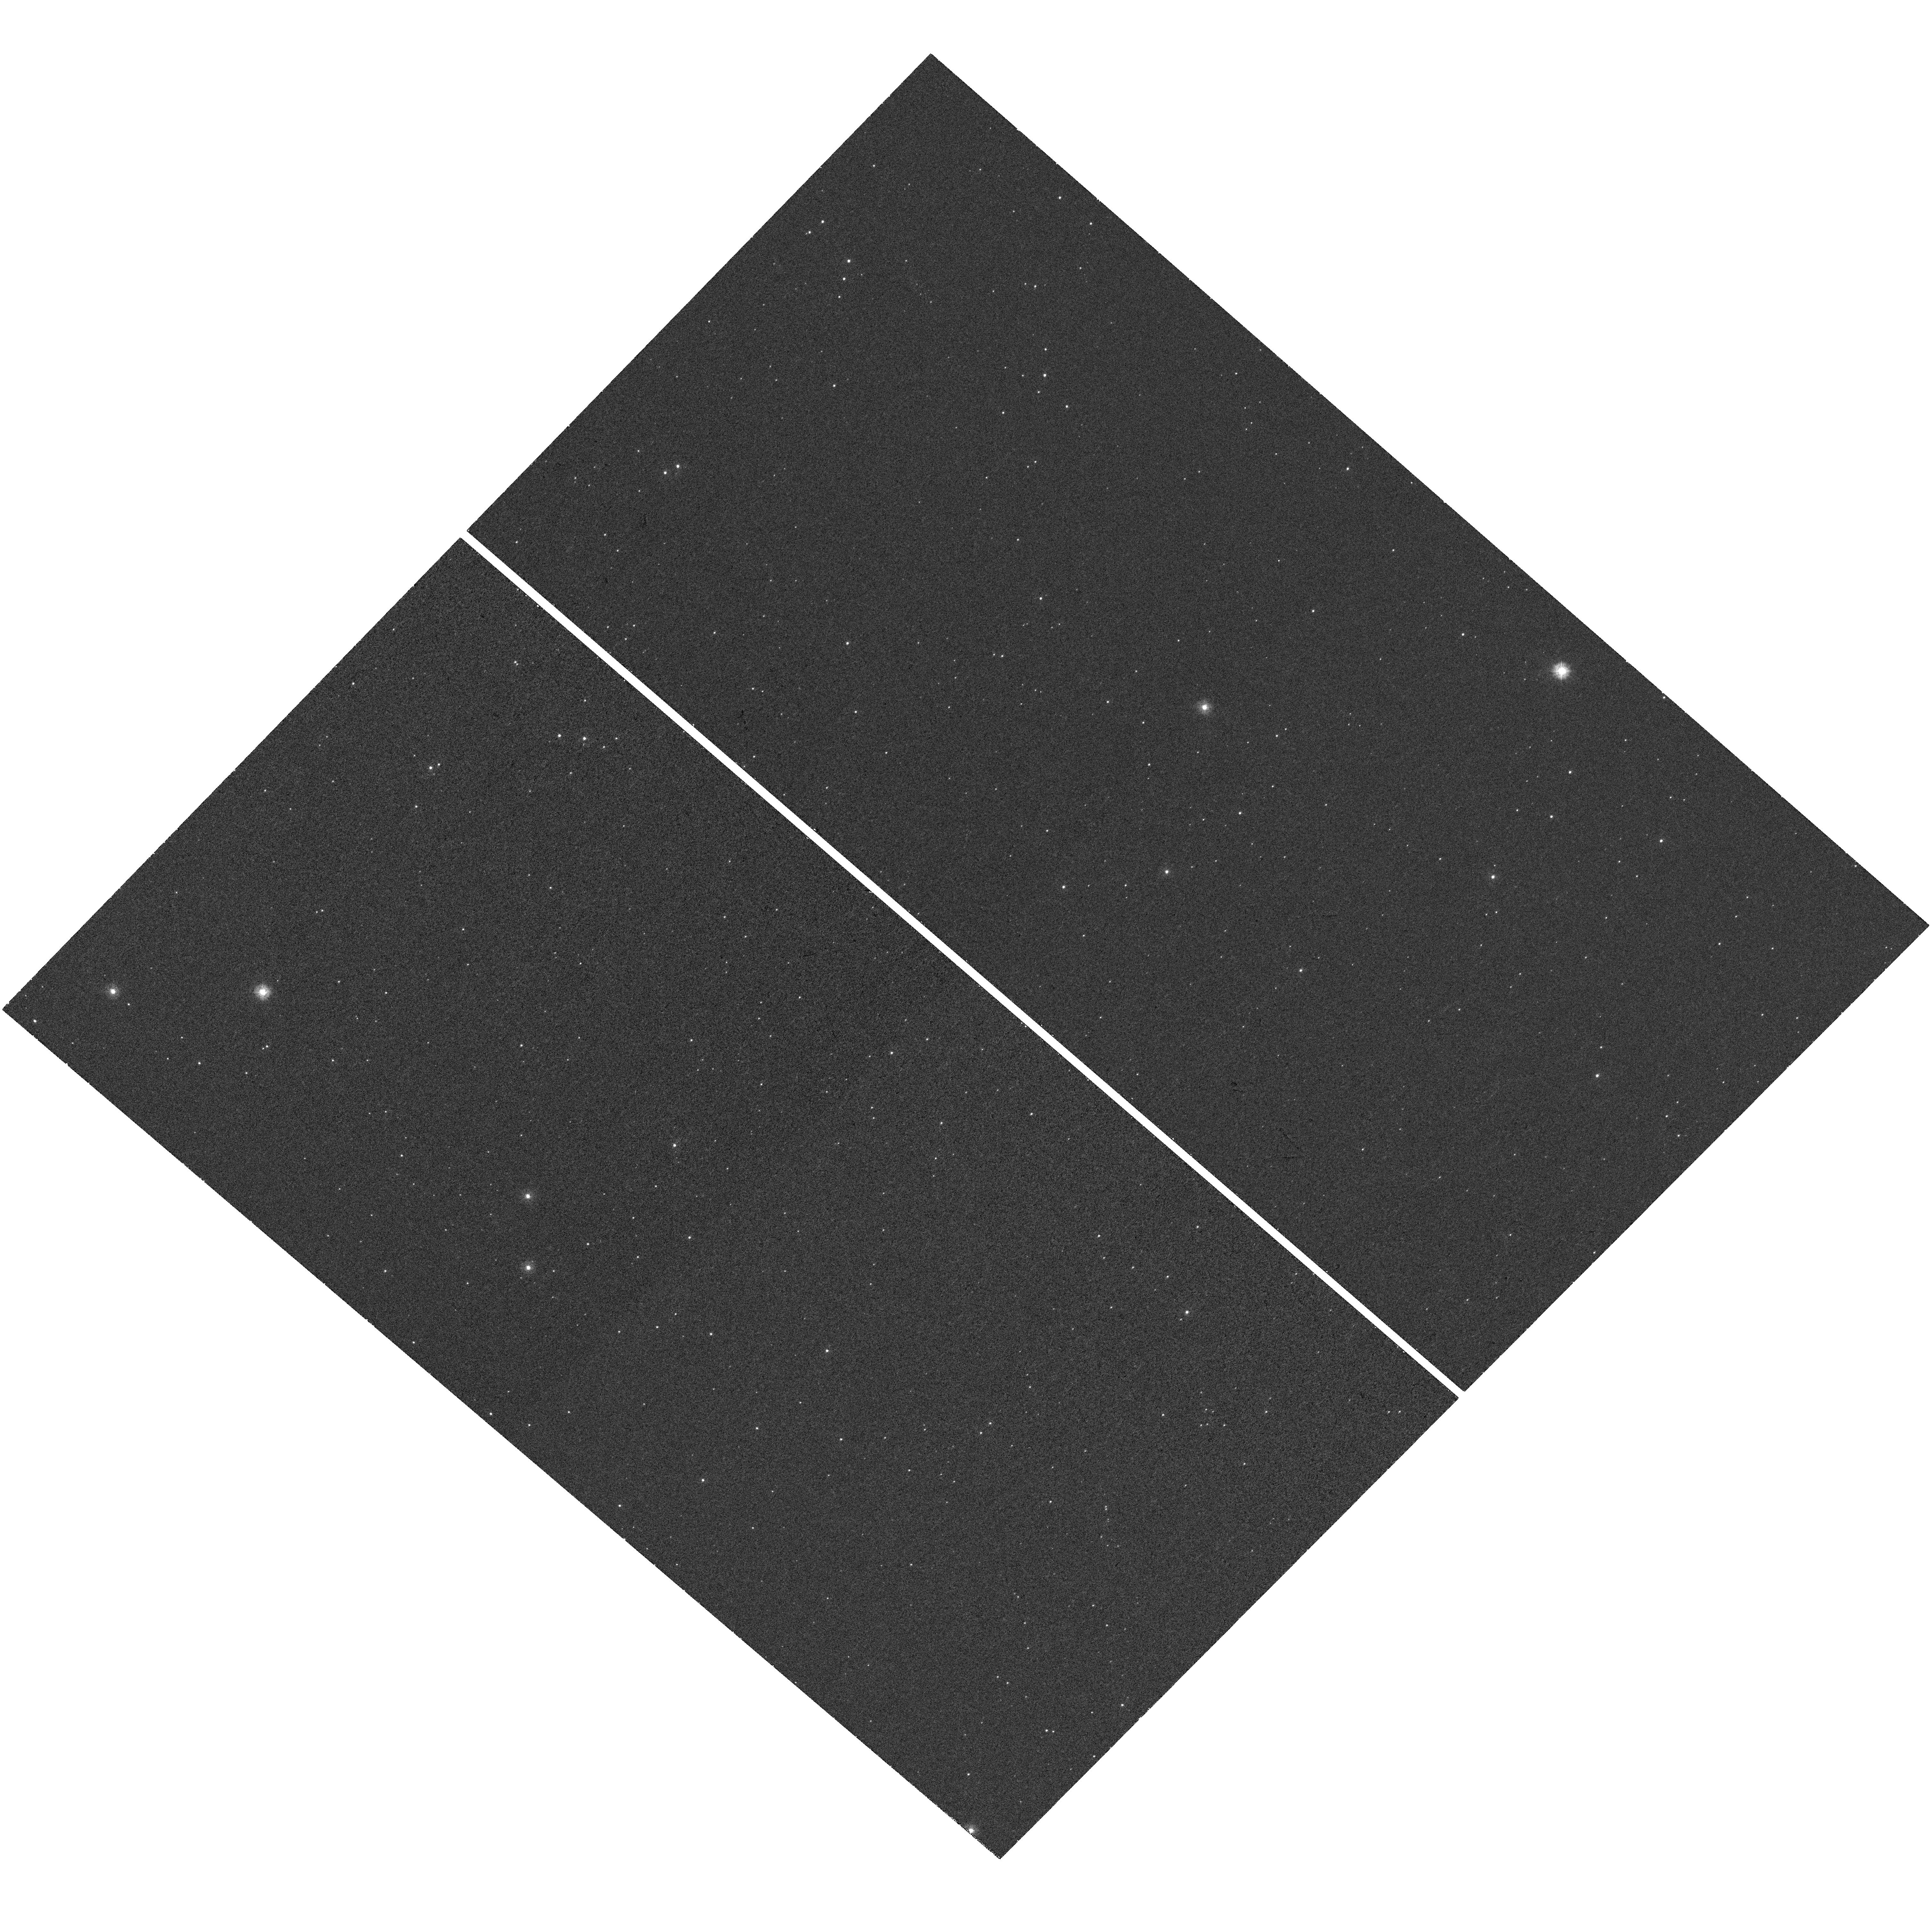
Target: SAXJ1808.4-3658. Instrument: WFC3/UVIS. Filter: F225W. Exposure: 42 min. Observation ID: hst_14724_02_wfc3_uvis_f225w_id6r02

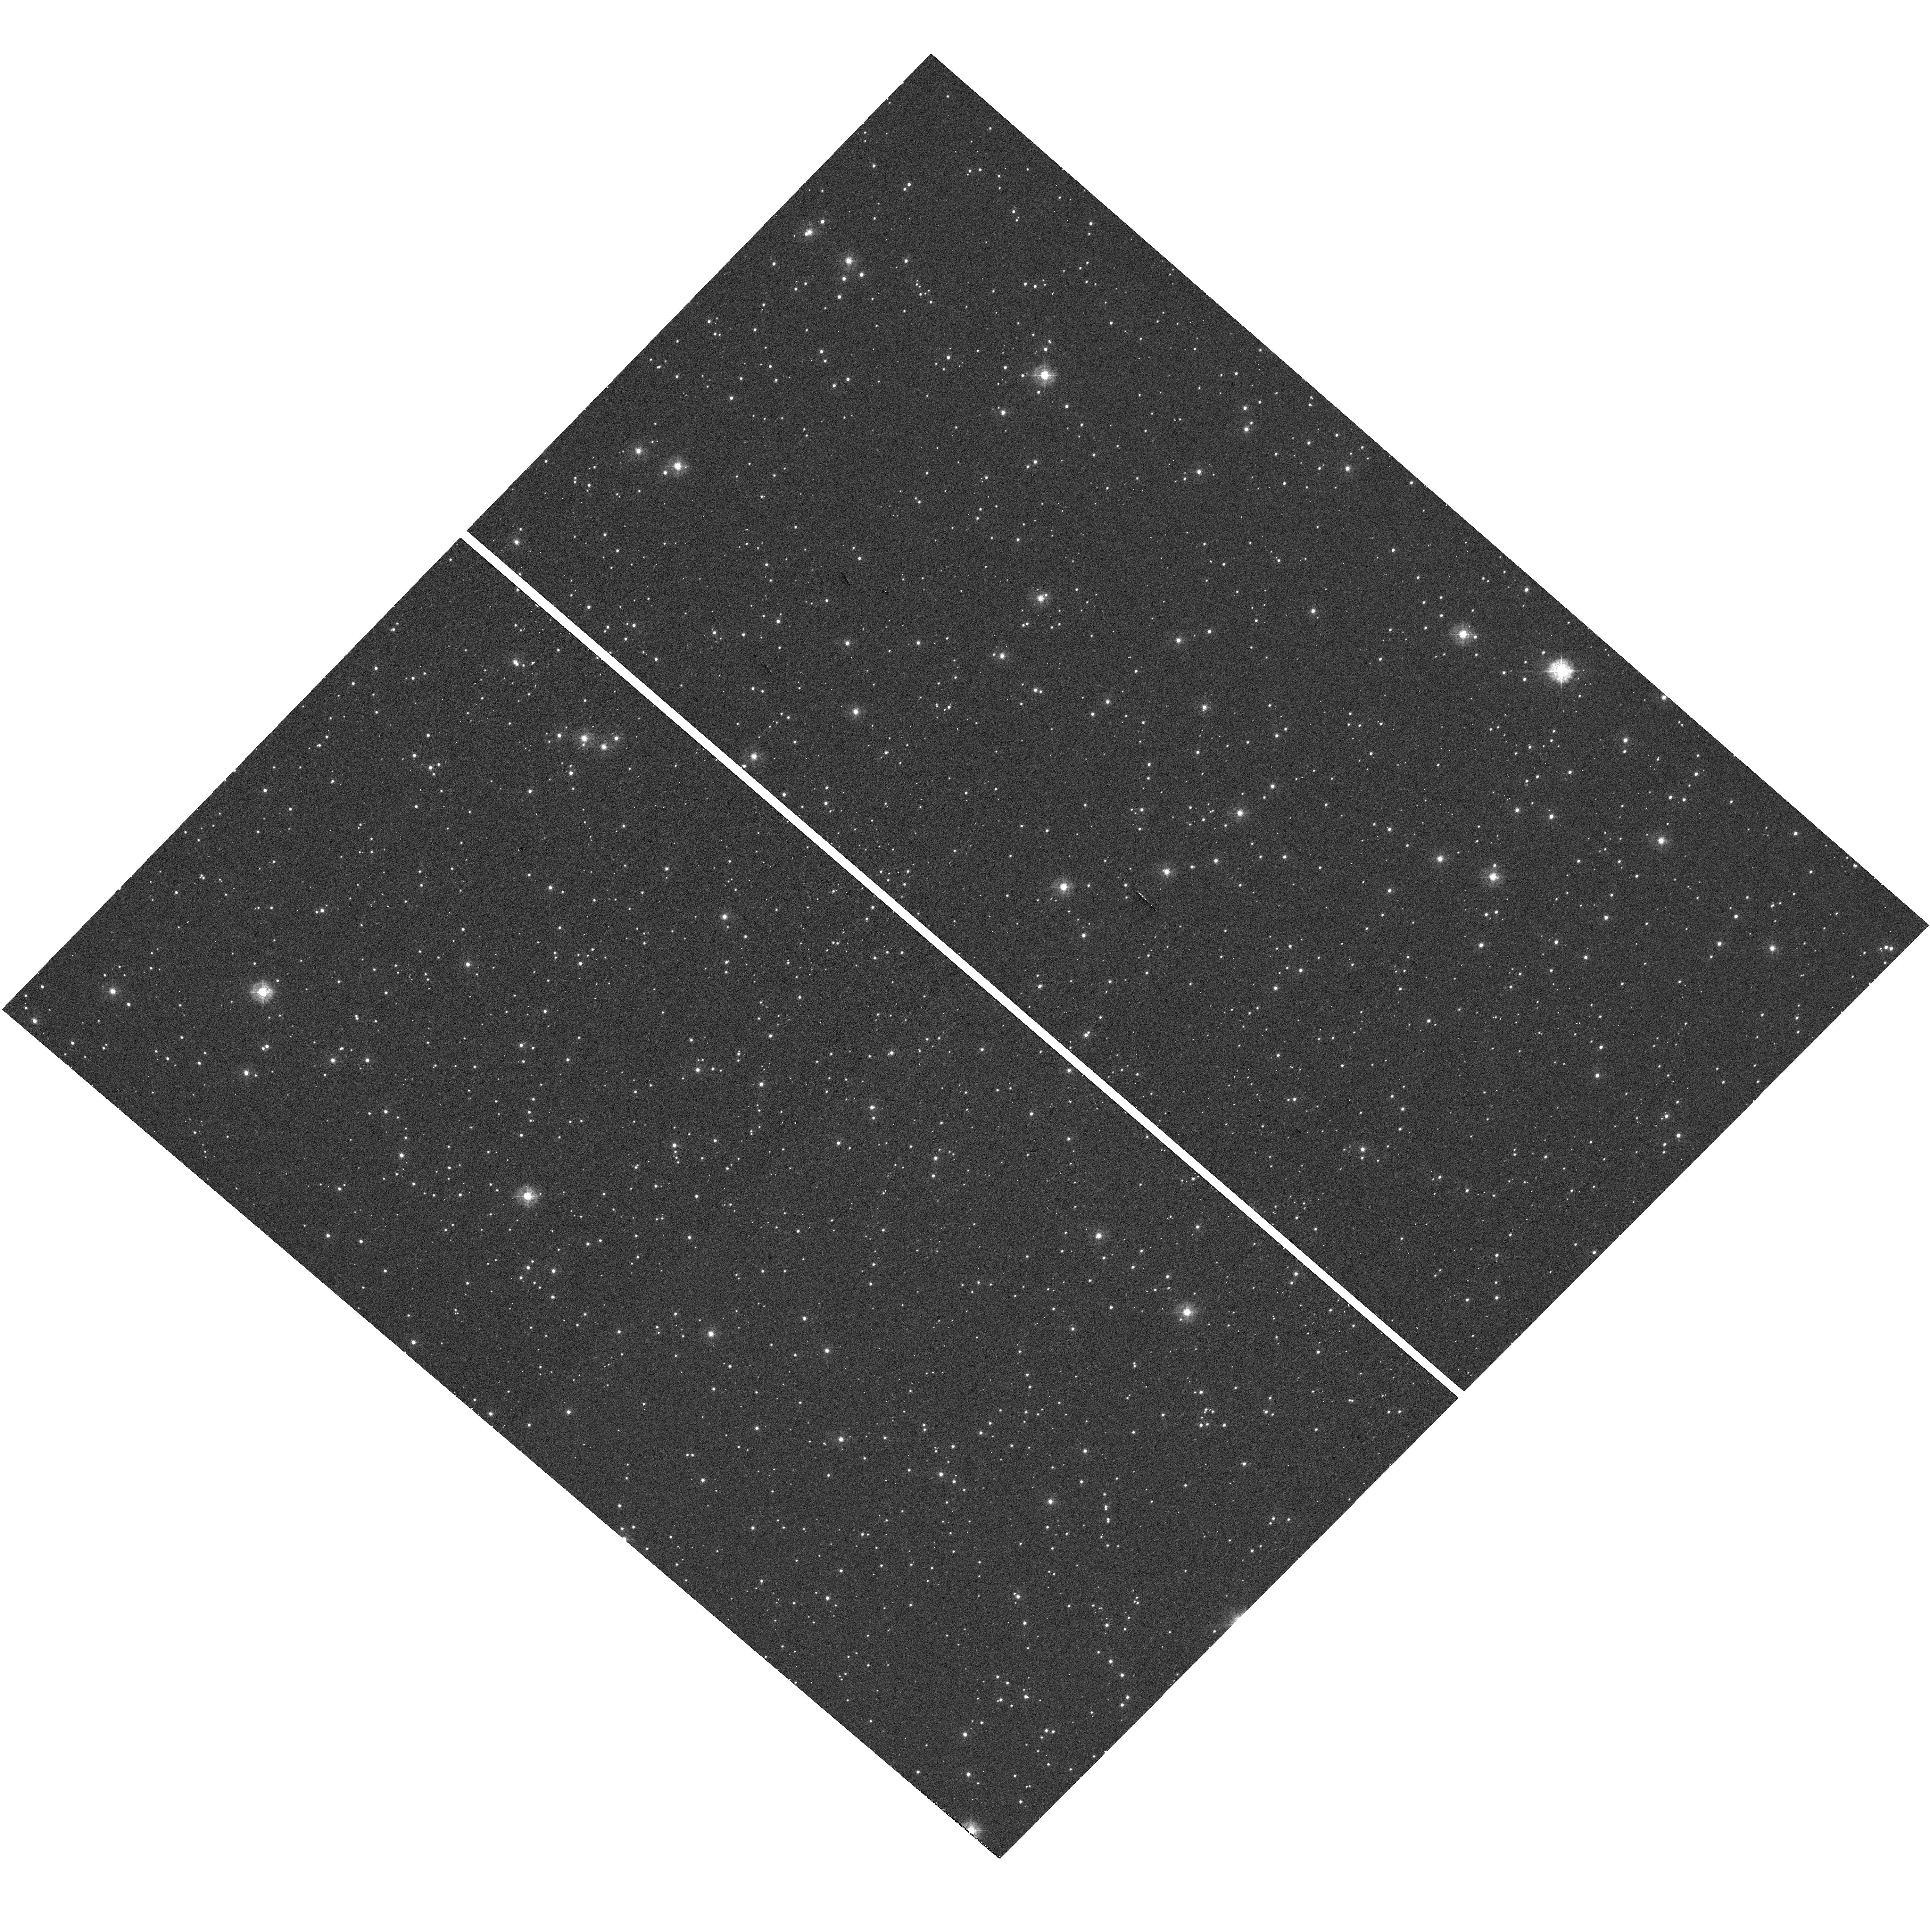
Target: SAXJ1808.4-3658. Instrument: WFC3/UVIS. Filter: F336W. Exposure: 12 min. Observation ID: hst_14724_02_wfc3_uvis_f336w_id6r02

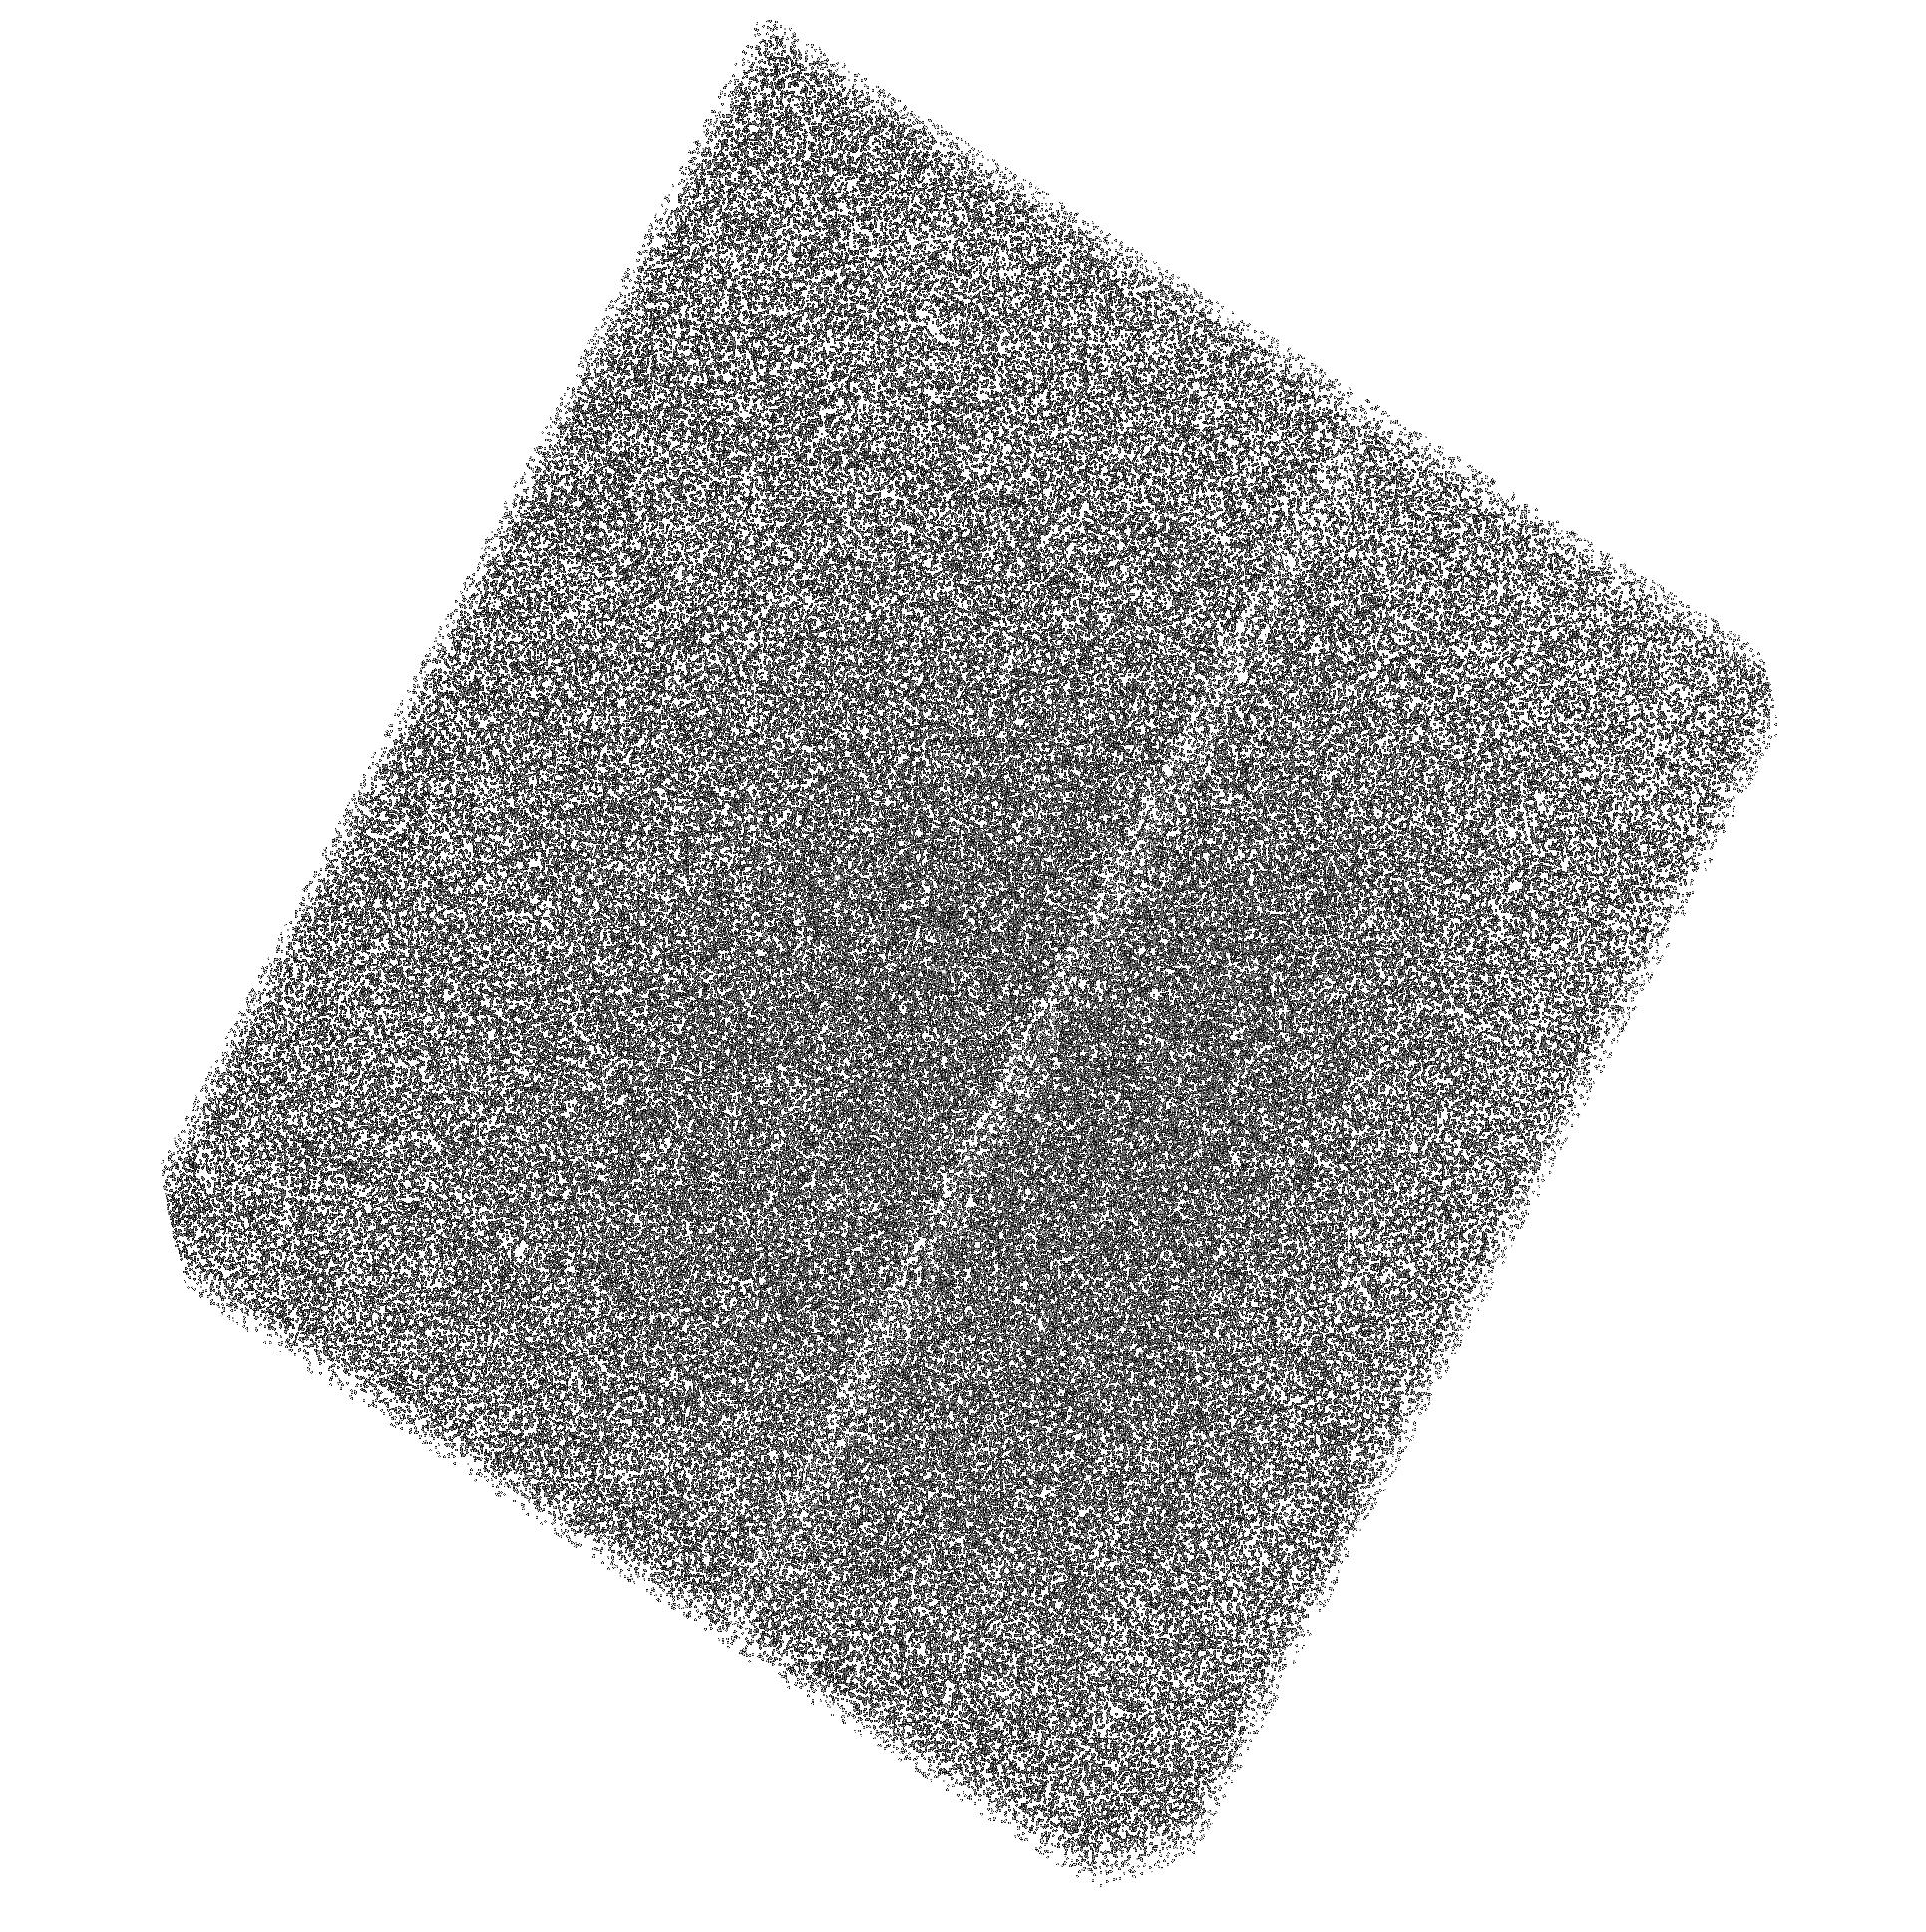
Target: SAXJ1808.4-3658. Instrument: ACS/SBC. Filter: F150LP. Exposure: 1.6 h. Observation ID: hst_14724_01_acs_sbc_f150lp_jd6r01

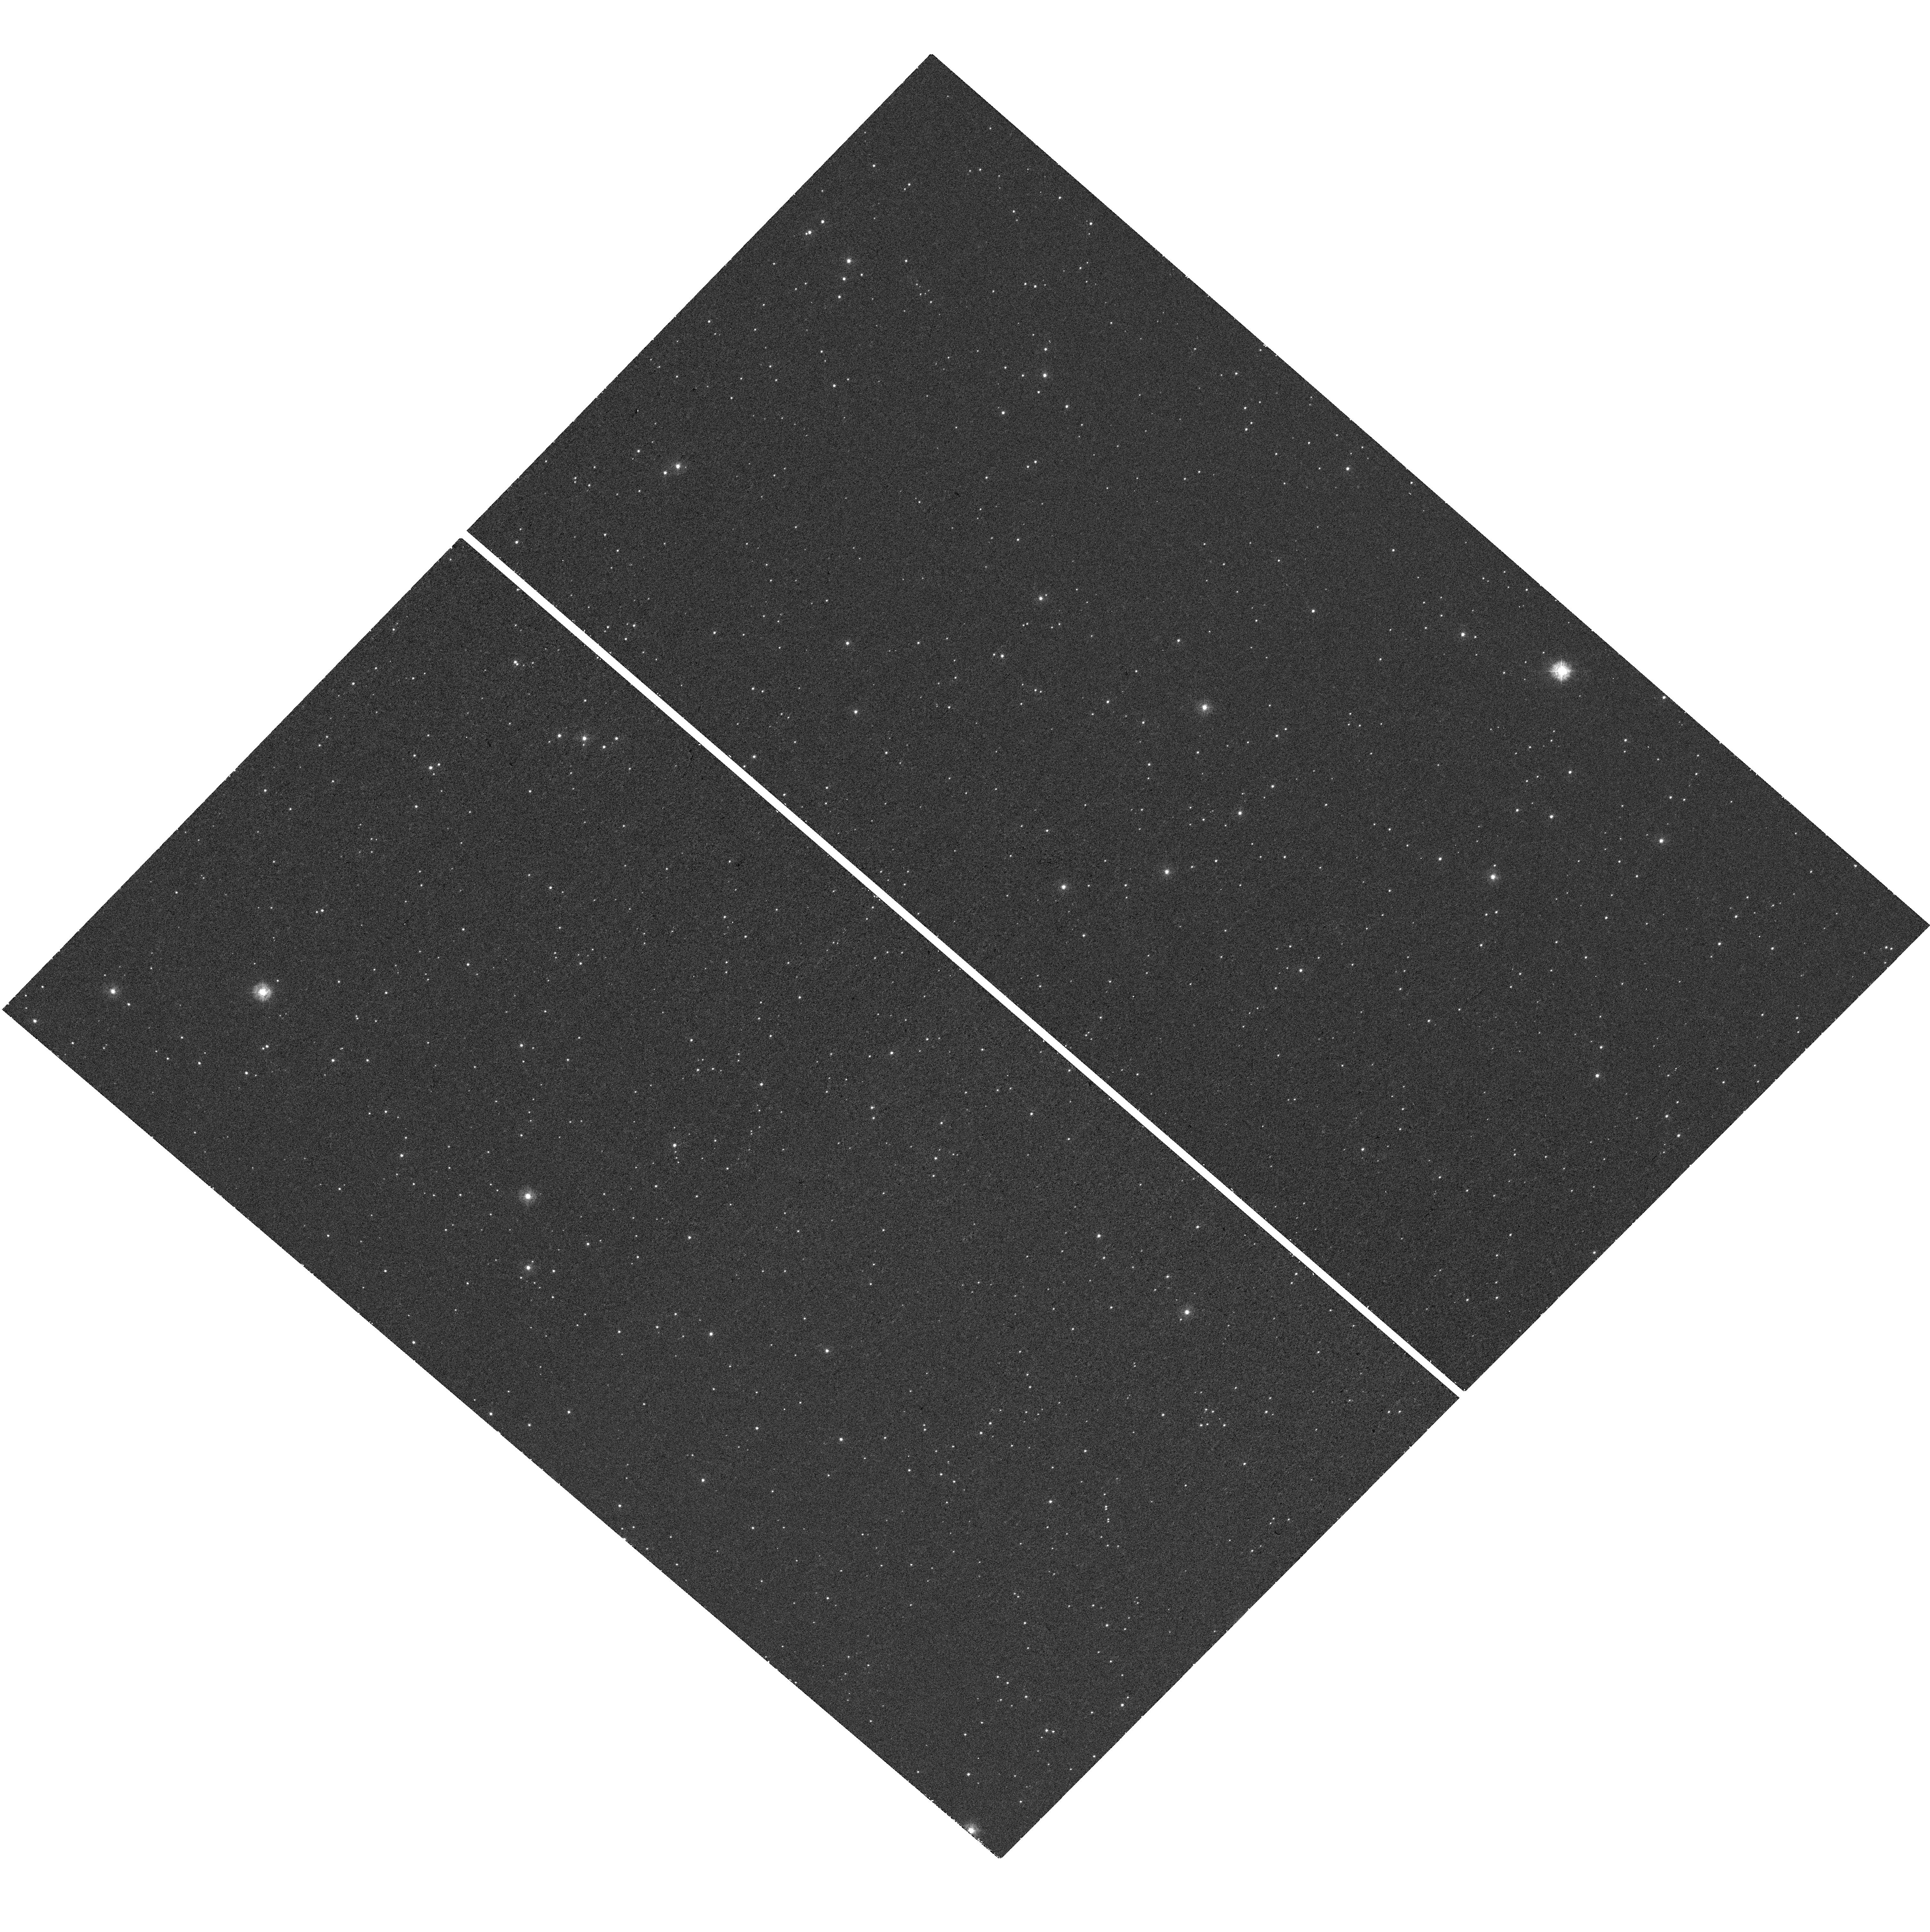
Target: SAXJ1808.4-3658. Instrument: WFC3/UVIS. Filter: F275W. Exposure: 30 min. Observation ID: hst_14724_02_wfc3_uvis_f275w_id6r02

Searching for a radio millisecond pulsar in a low-mass X-ray binary (PI: Degenaar, Nathalie)

Low-mass X-ray binaries (LMXBs) and millisecond radio pulsars (MSRPs) are two different manifestations of neutron stars in binary systems. Their evolution paths are thought to be linked, but many questions about their connection remain. Recently, three neutron stars have been discovered to transition back and forth between LMXB and MSRP states, opening a new vista to investigate the link between these different manifestations. The neutron star LMXB SAX J1808.4-3658 is a strong candidate to belong to this new class of transitional objects. Here, we propose to exploit the unique UV capabilities of the HST to search for the presence of an accretion disk in the quiescent state of this system. This gives insight into whether it can turn on as a MSRP when not accreting and hence if it is indeed a transitional object. In addition, we will search for thermal emission from the surface of the unusually cold neutron star in SAX J1808.4-3658, which has important implications for the physics of ultra-dense matter.